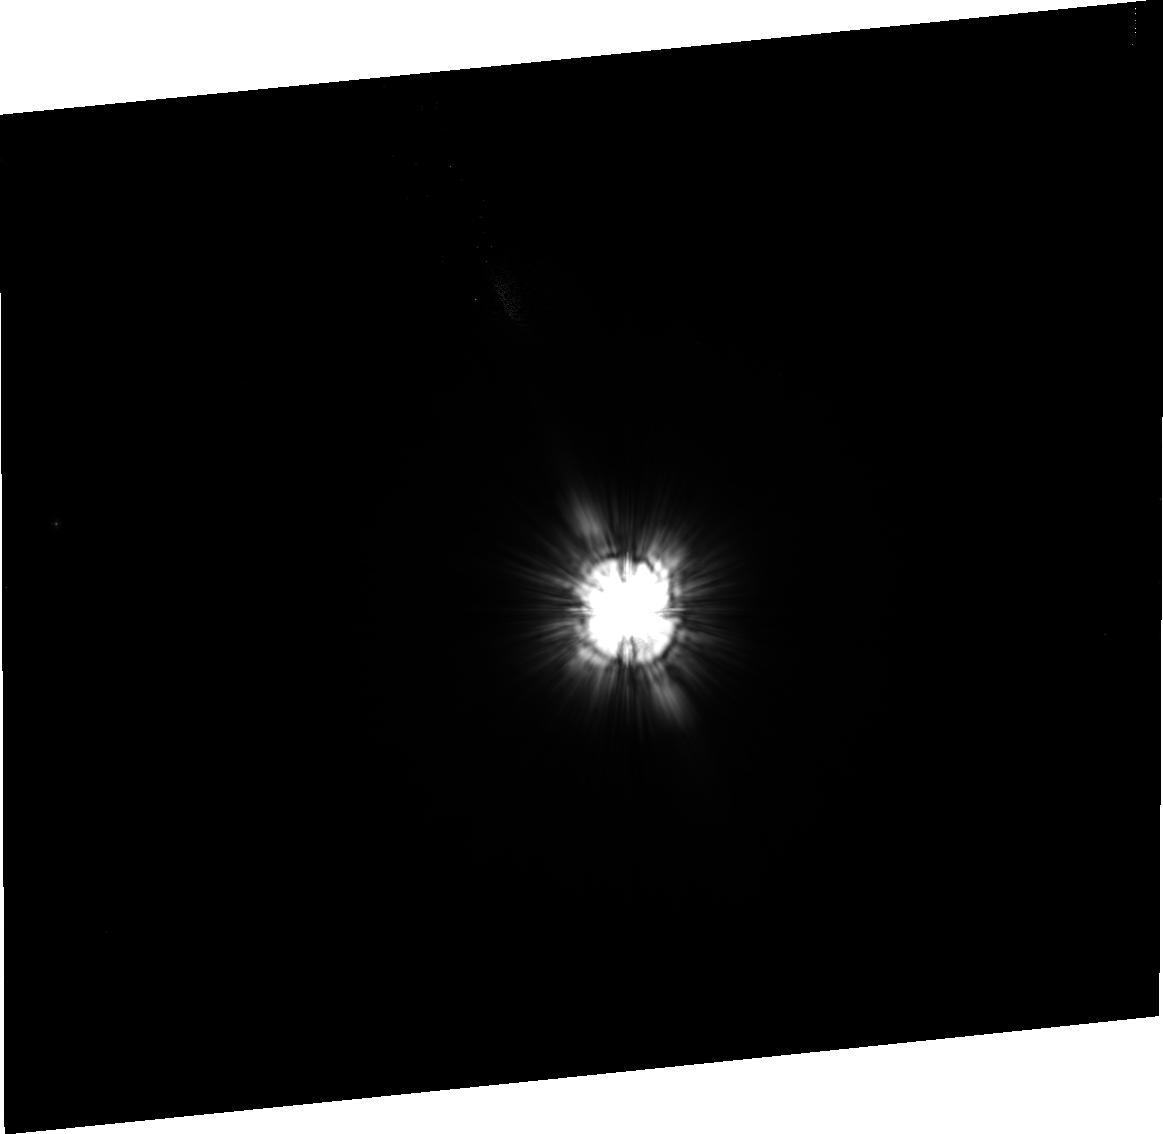
Target: HD129433
Instrument: ACS/HRC
Filter: F606W
Exposure: 7 min
Observation ID: j8cw13020

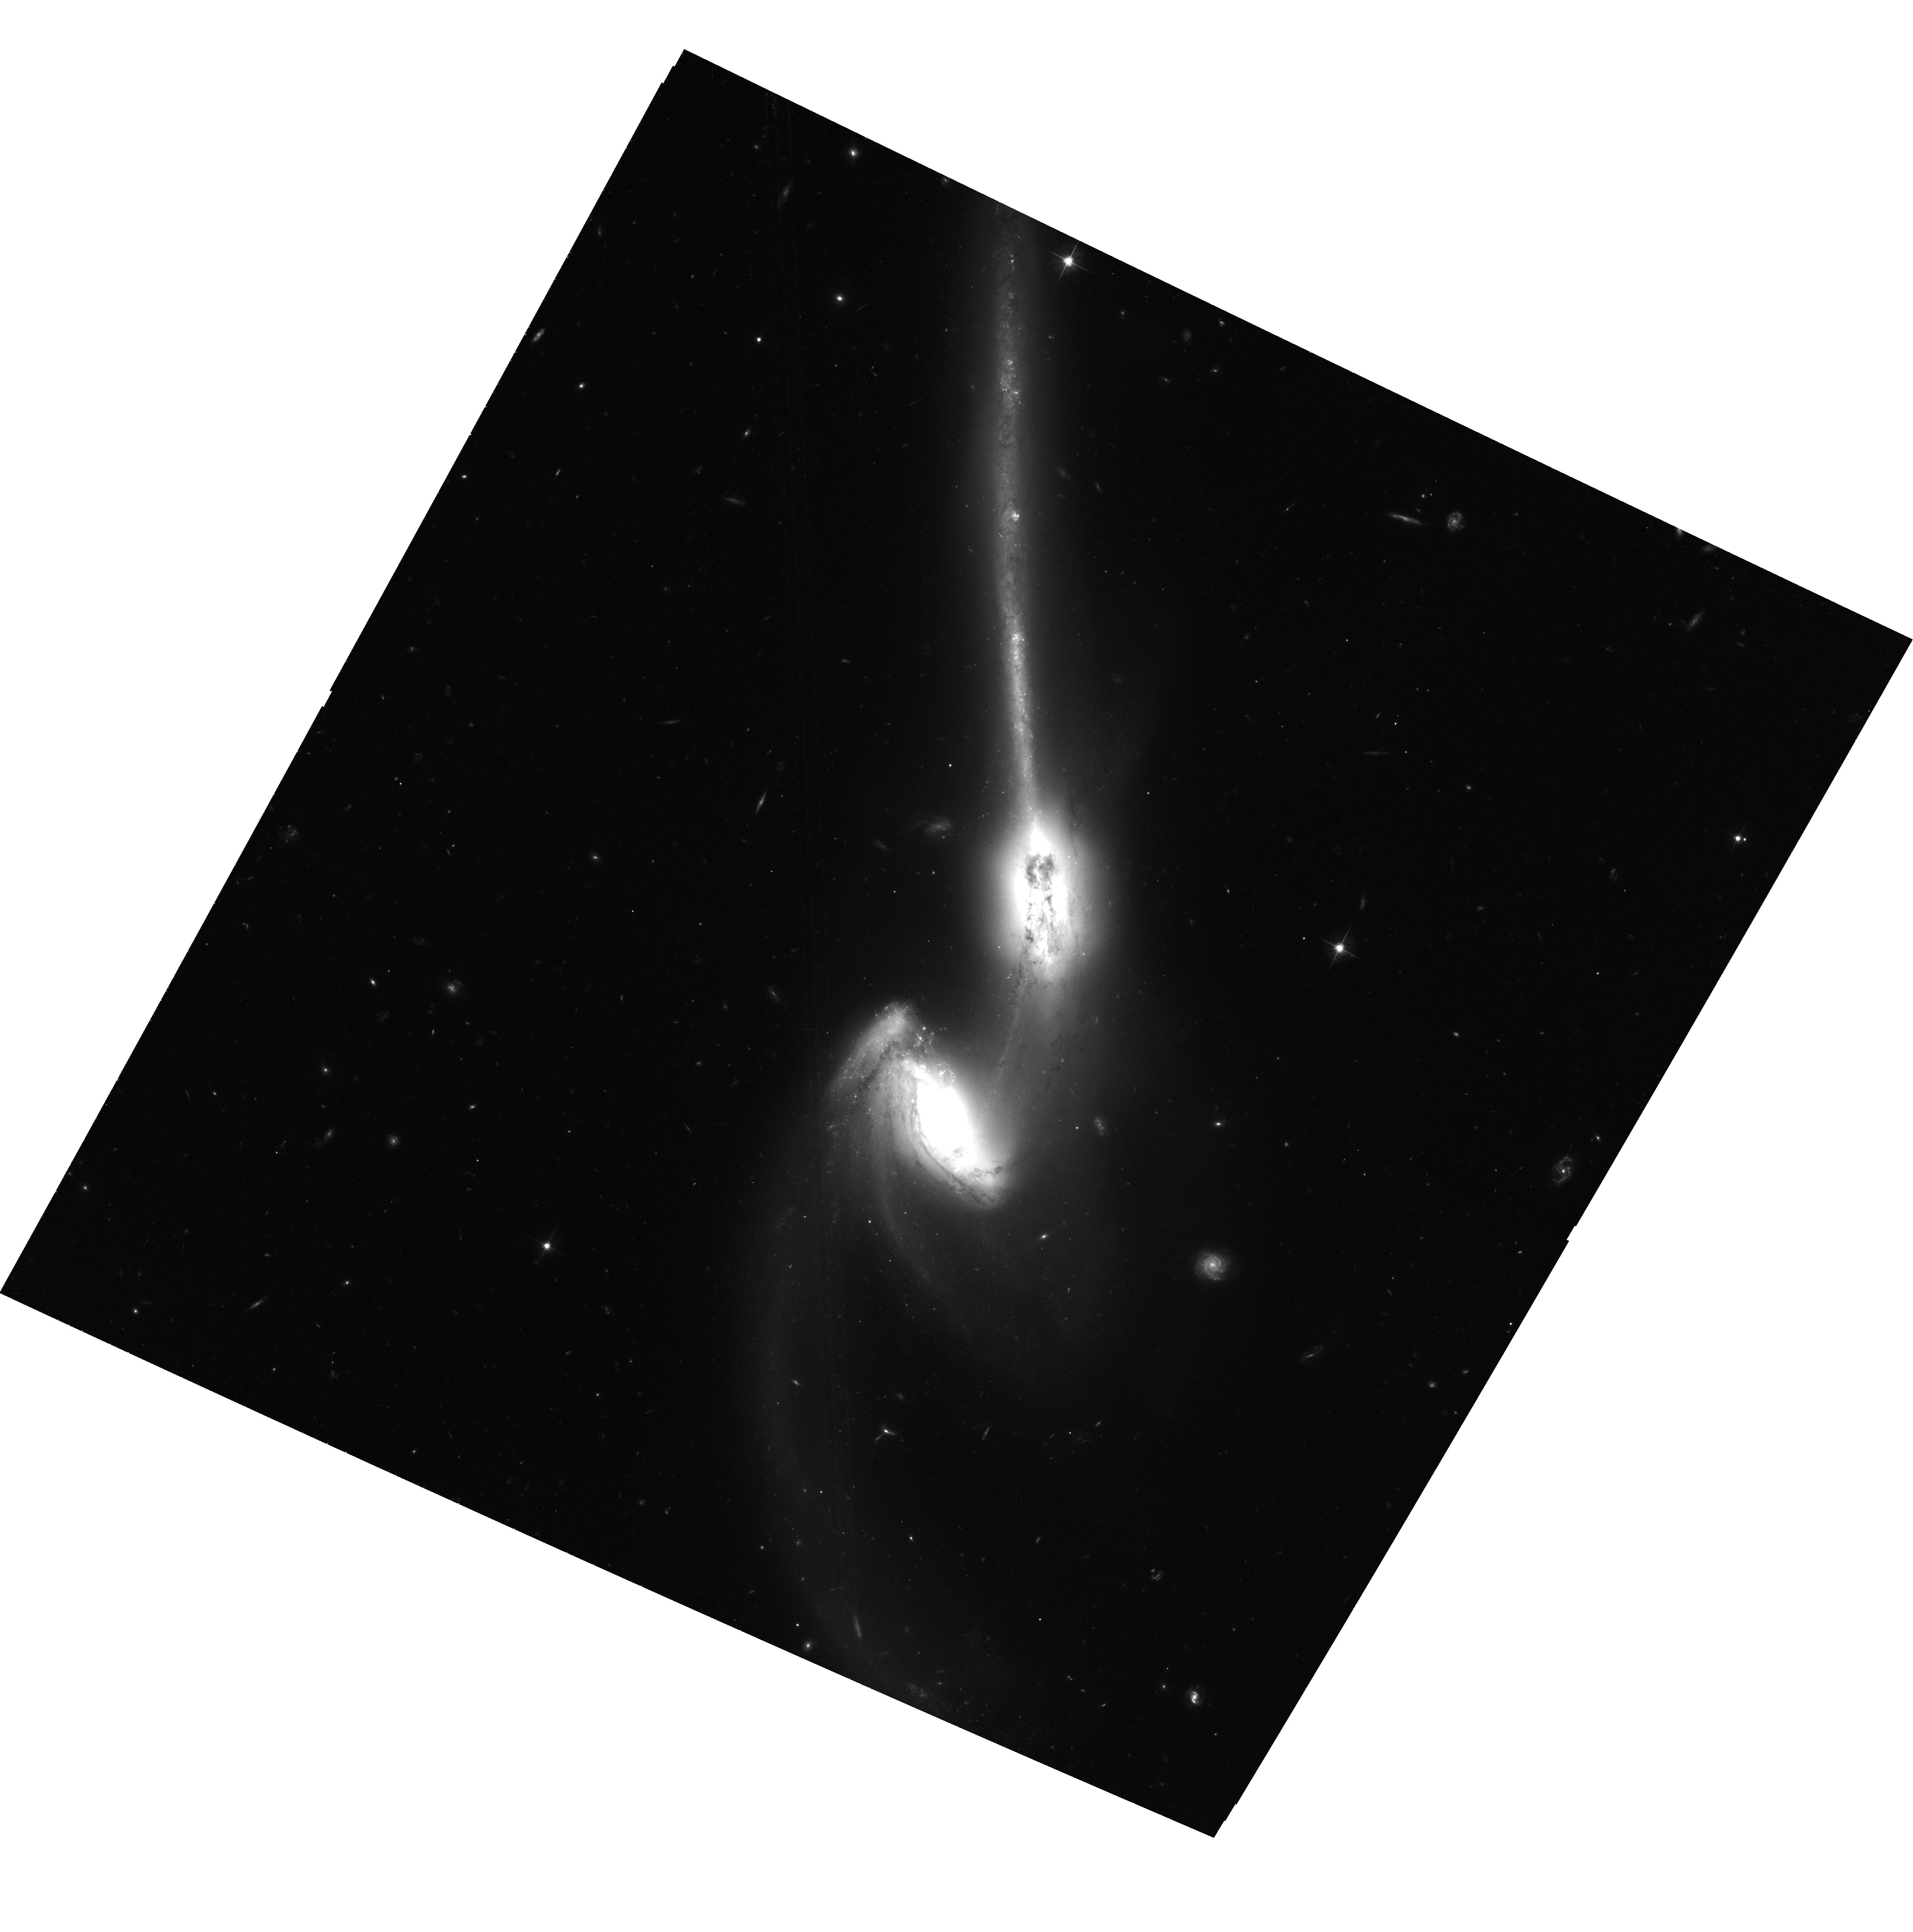
Target: NGC4676A
Instrument: ACS/WFC
Filter: F606W
Exposure: 1.2 h
Observation ID: hst_8992_52_acs_wfc_f606w_j8cw52

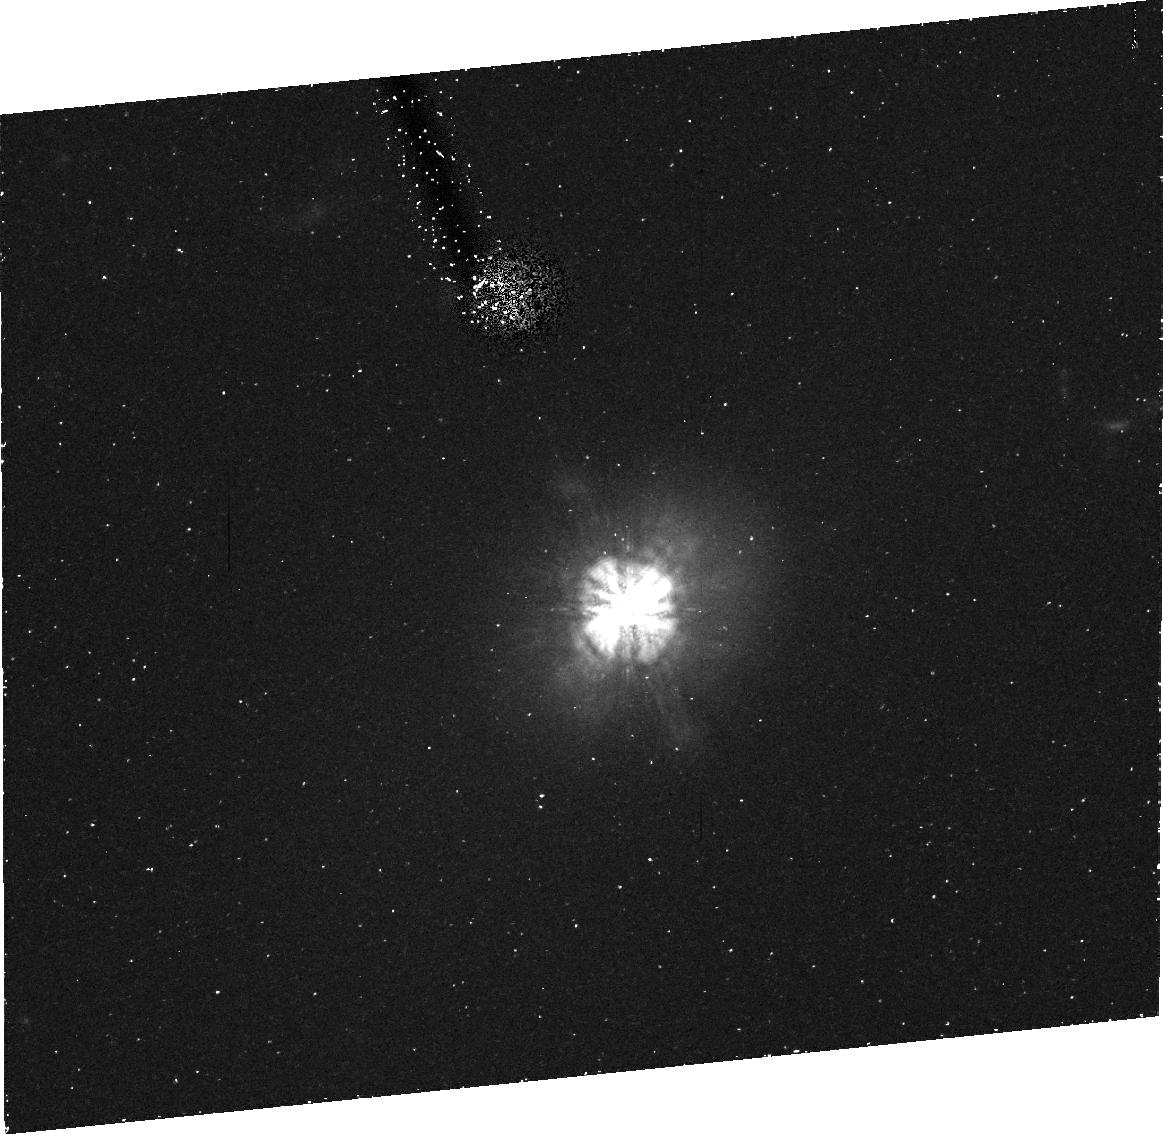
Target: 3C273
Instrument: ACS/HRC
Filter: F814W
Exposure: 43 min
Observation ID: j8cw09020

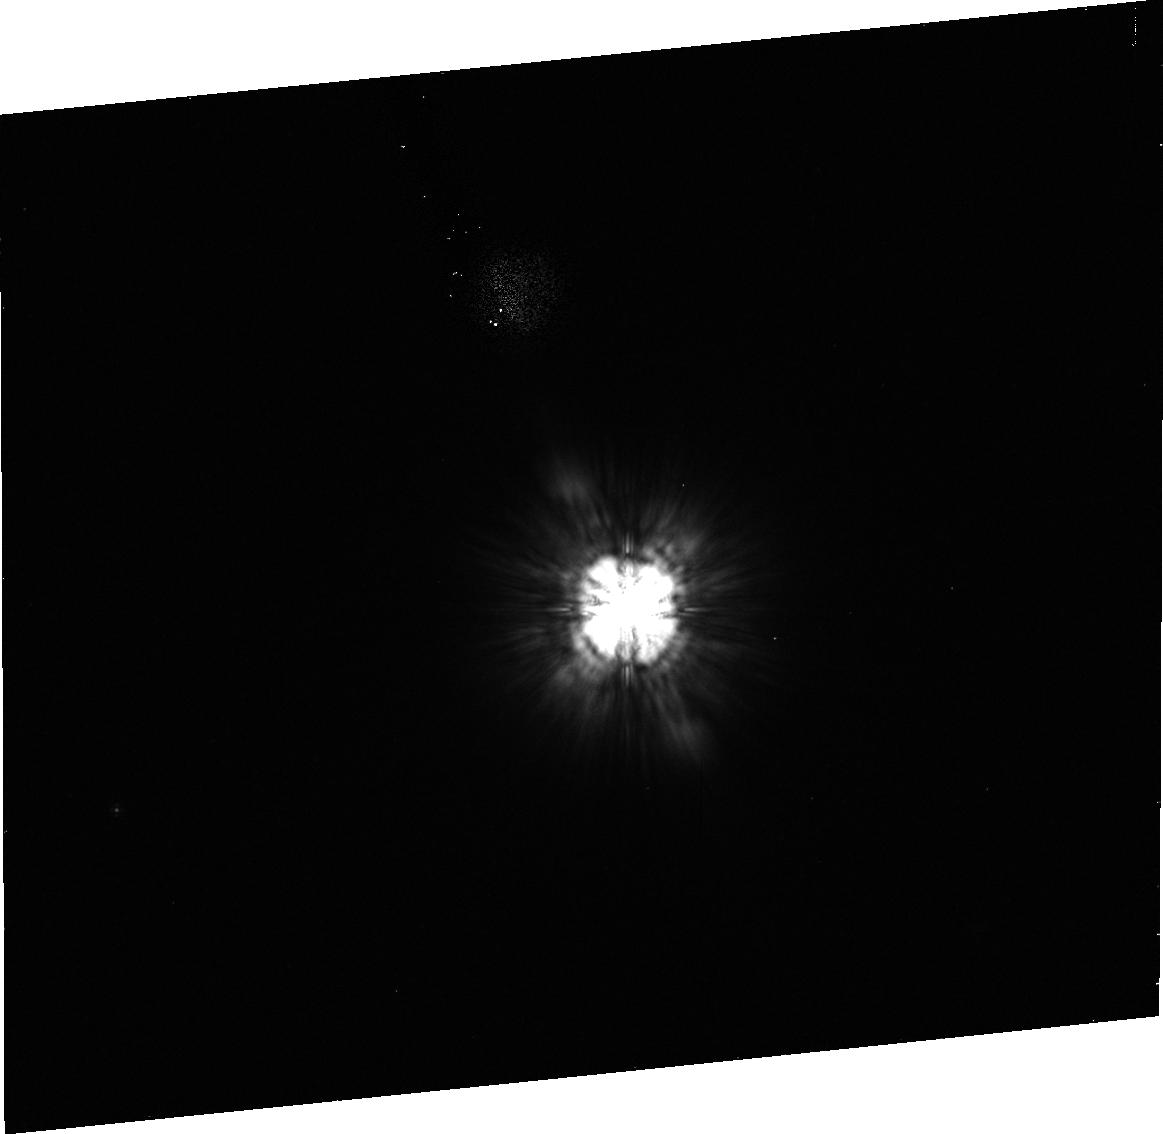
Target: HD-105281
Instrument: ACS/HRC
Filter: F814W
Exposure: 8 min
Observation ID: j8cw10010

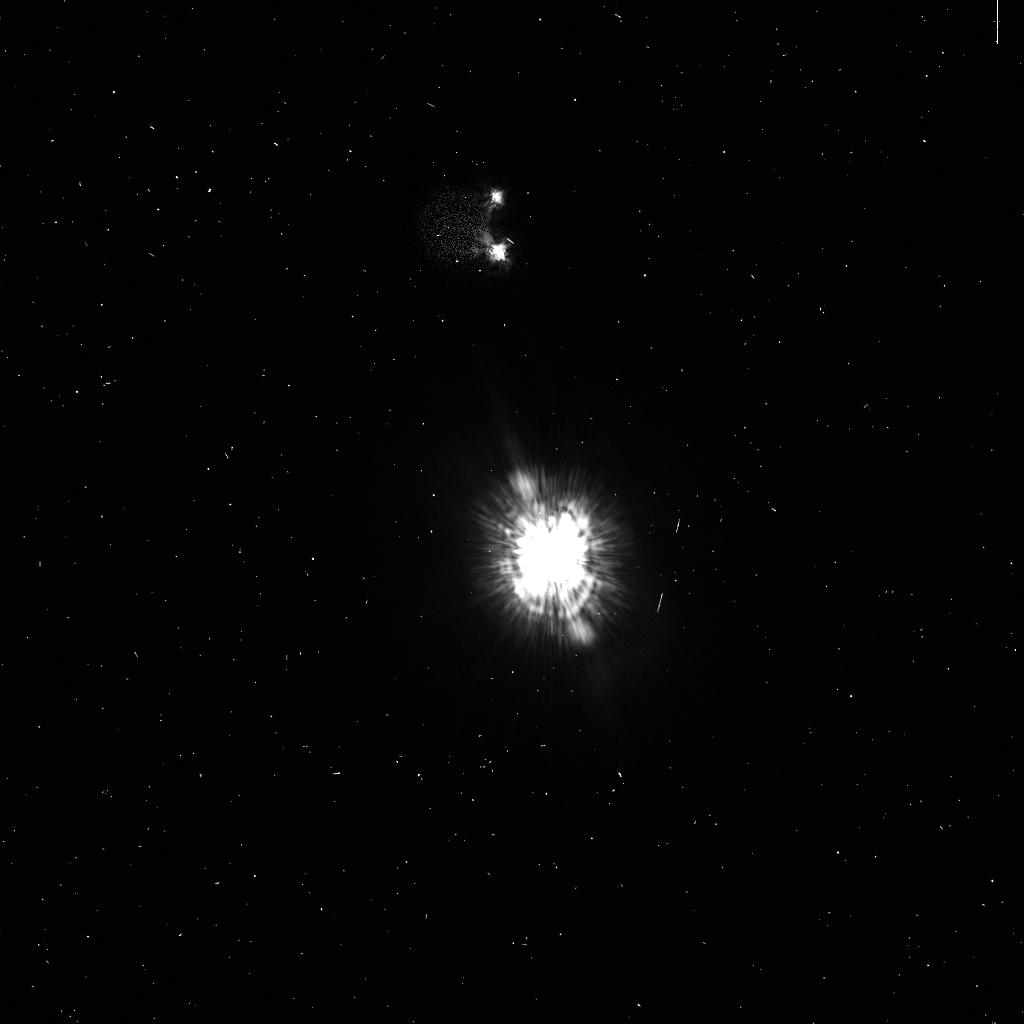
Target: HD141569
Instrument: ACS/HRC
Filter: F435W
Exposure: 2 min
Observation ID: j8cw12cjq

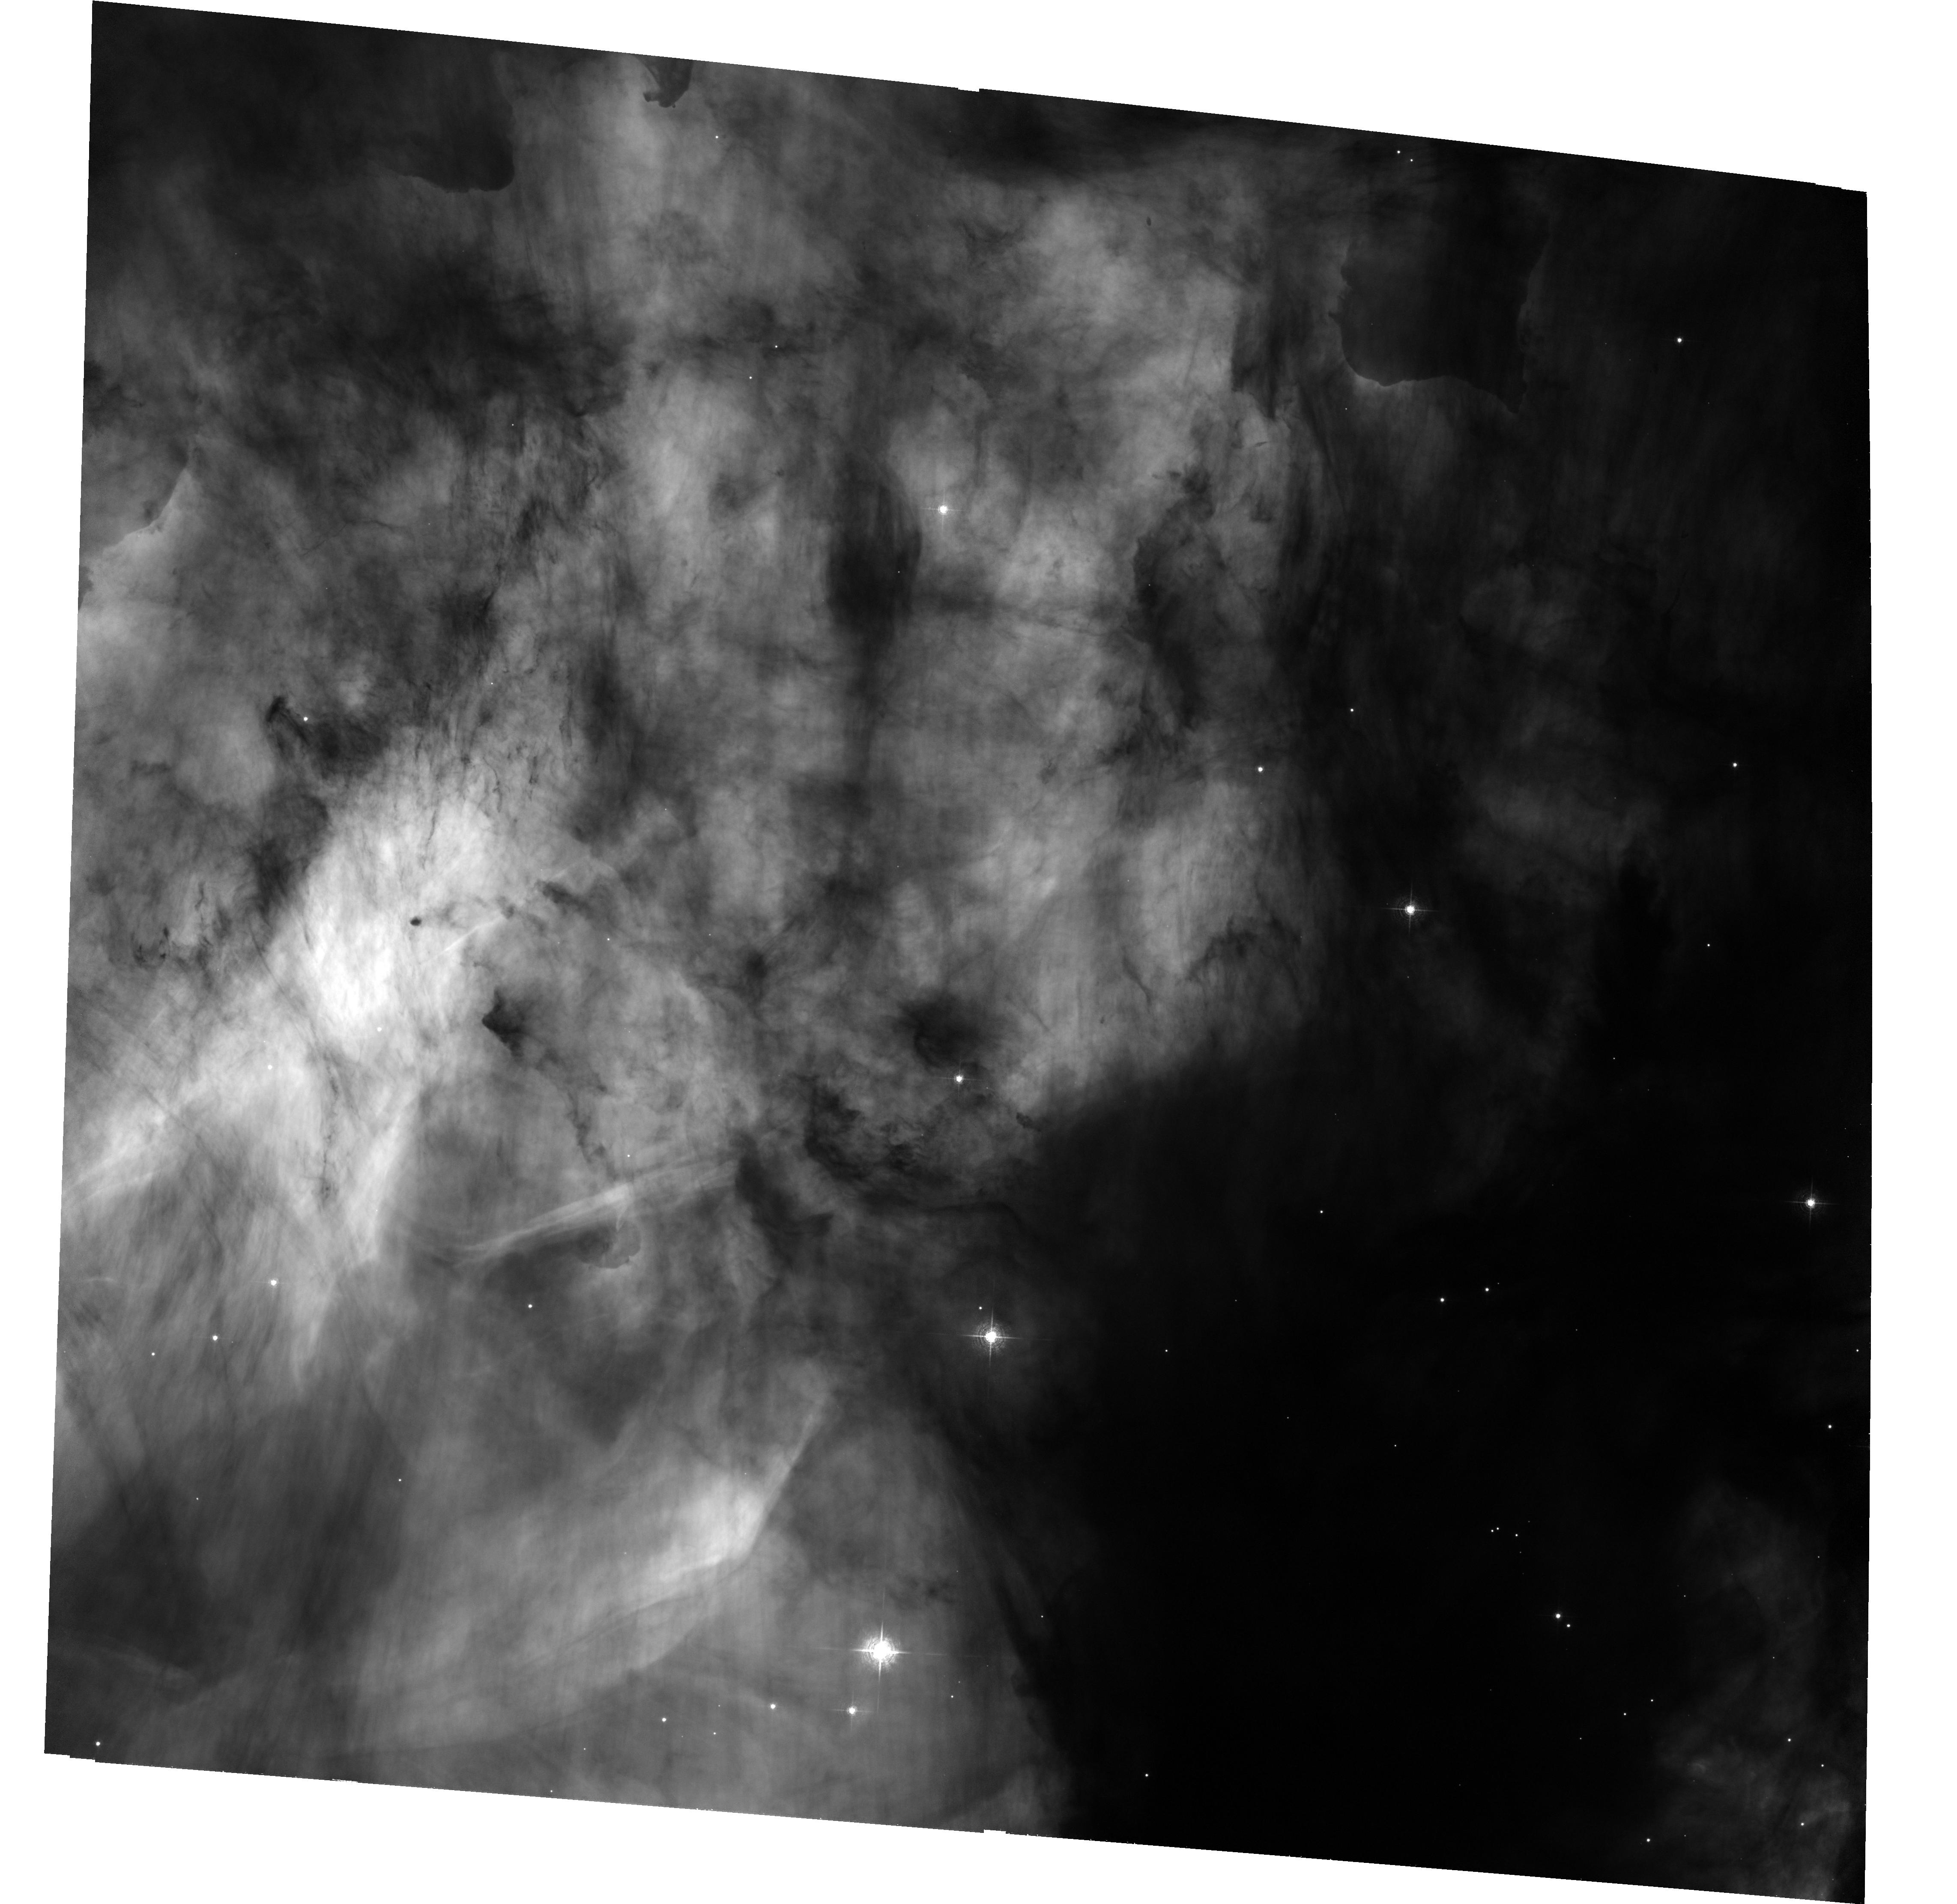
Target: NGC6618
Instrument: ACS/WFC
Filter: F502N
Exposure: 38 min
Observation ID: hst_8992_07_acs_wfc_f502n_j8cw07

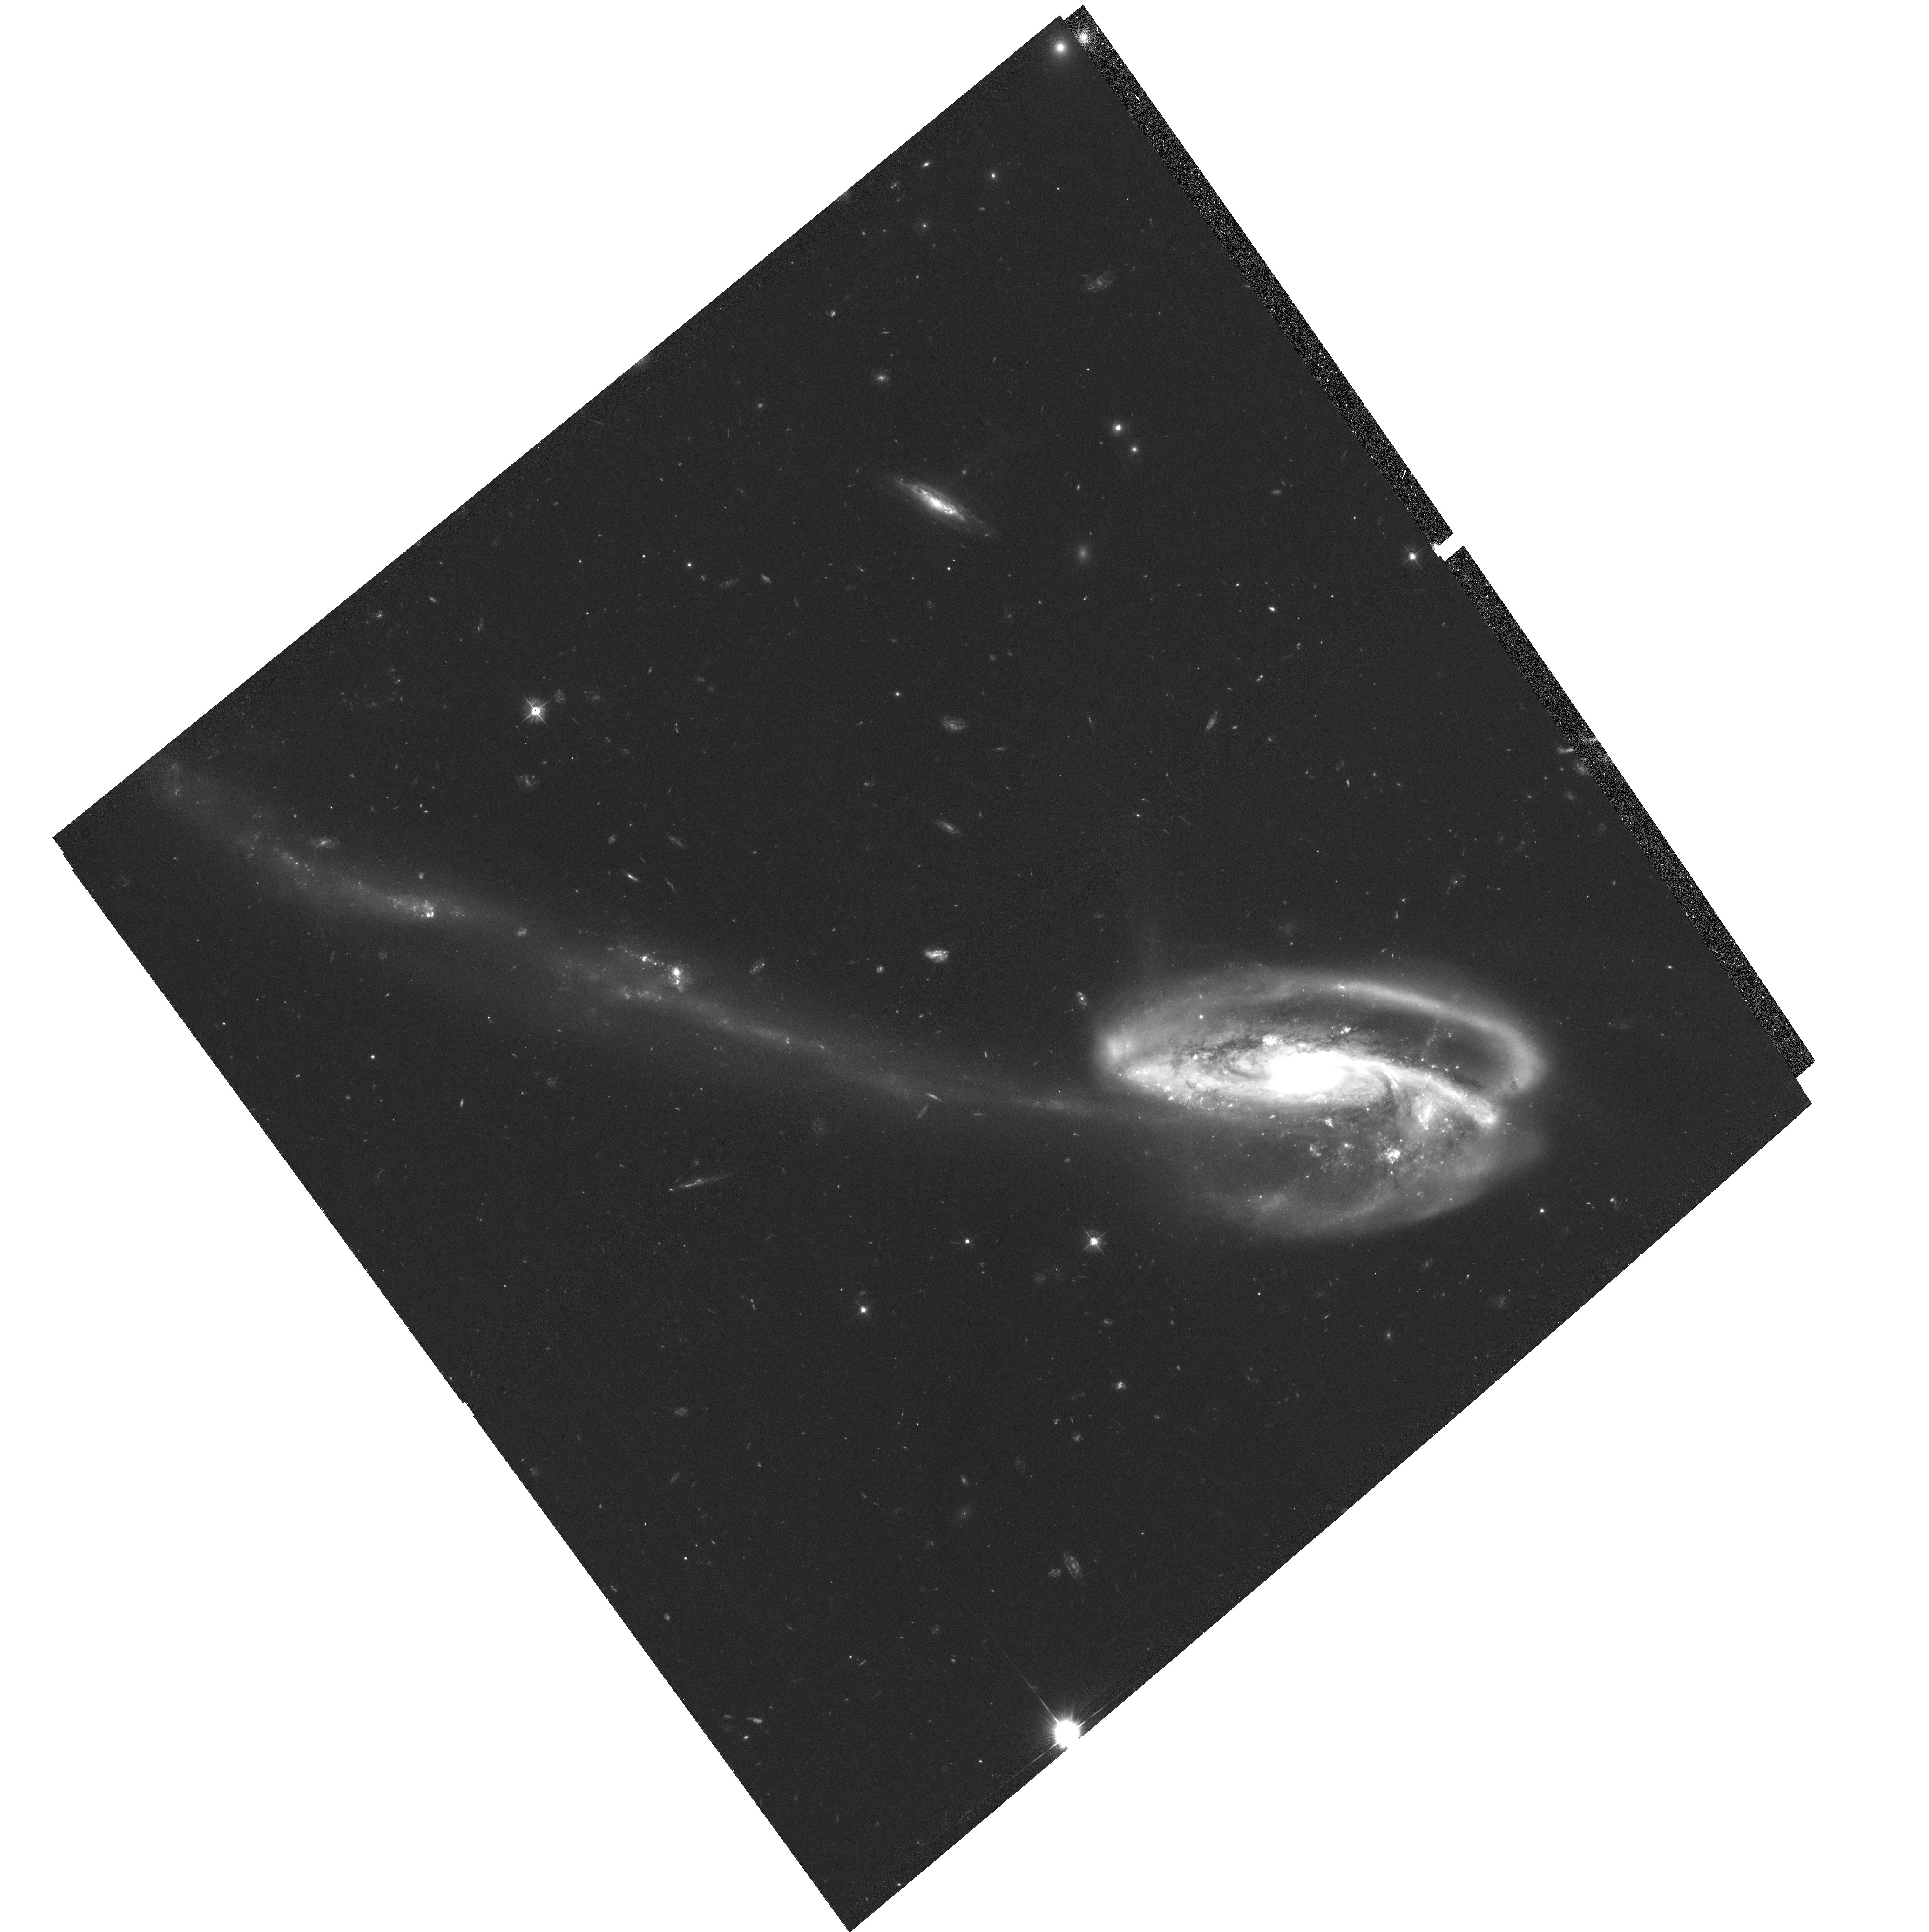
Target: UGC10214A
Instrument: ACS/WFC
Filter: F475W
Exposure: 1.9 h
Observation ID: hst_8992_53_acs_wfc_f475w_j8cw53

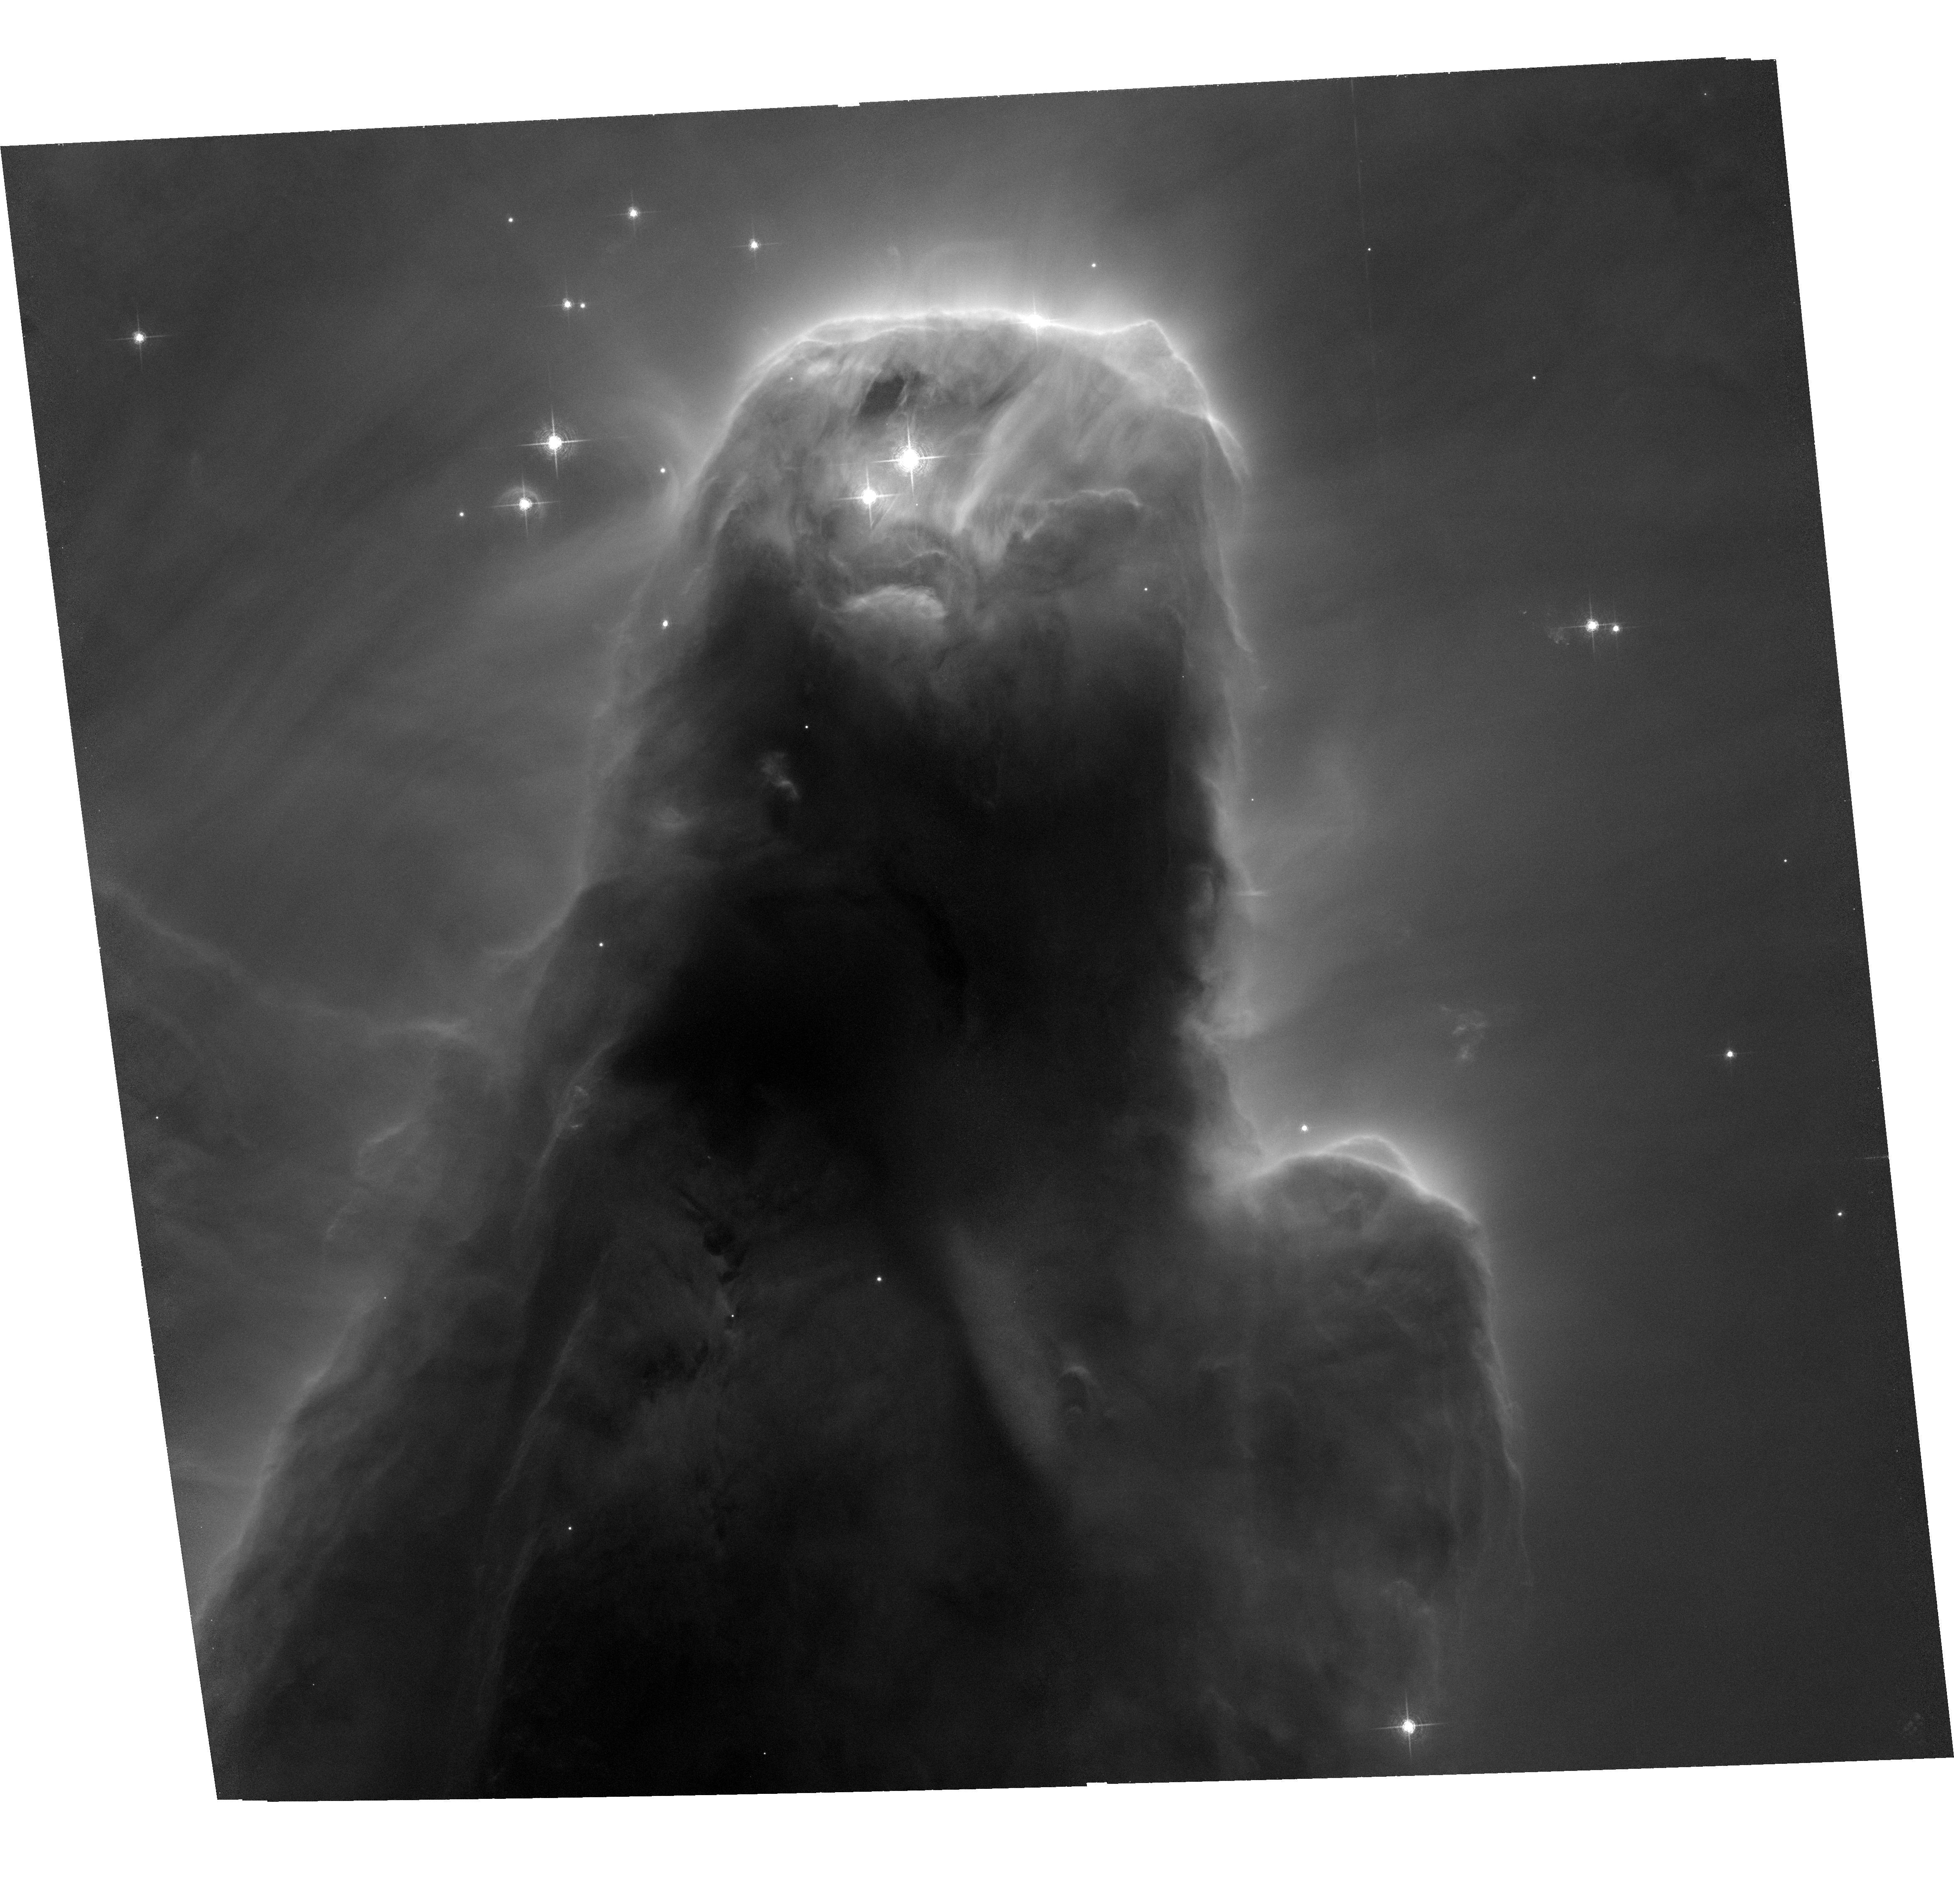
Target: CONE-NEBULA
Instrument: ACS/WFC
Filter: F658N
Exposure: 1.3 h
Observation ID: hst_8992_06_acs_wfc_f658n_j8cw06

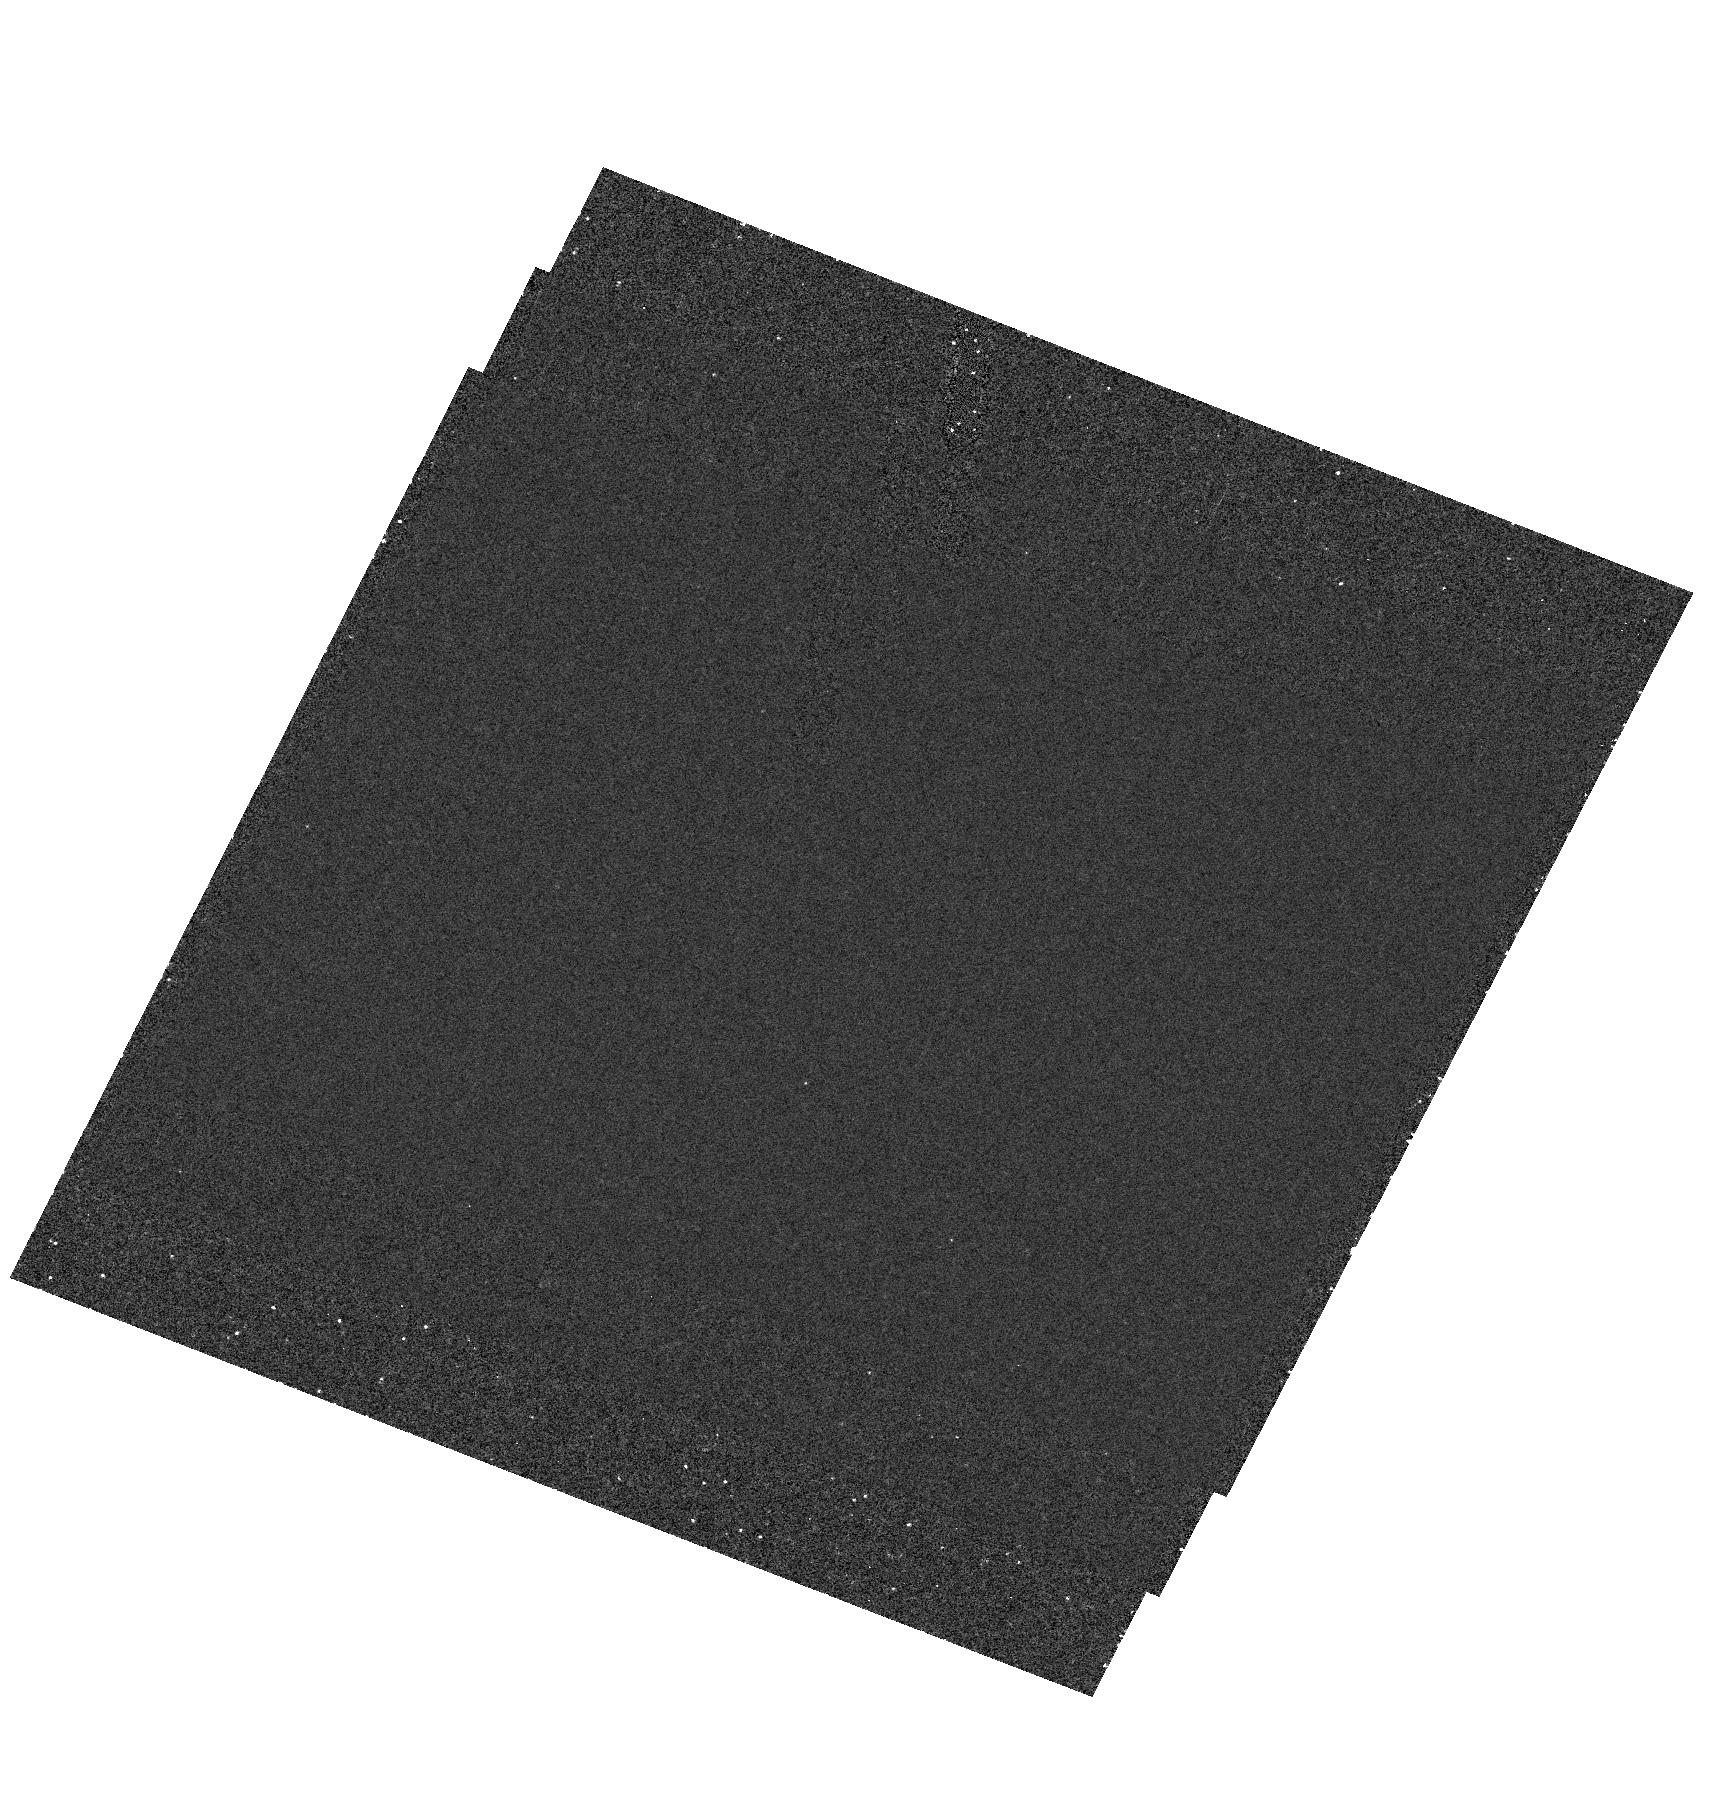
Target: field at RA 191.547°, Dec 30.725°
Instrument: ACS/HRC
Filter: F250W
Exposure: 57 min
Observation ID: hst_8992_52_acs_hrc_f250w_j8cw52

SMOV3b ACS Early Release Observations (PI: Ford, Holland)

Early release observations (ERO) will be made with ACS, employing a variety of instruments to demonstrate the new capabilities of ACS. The observations will include: 1) WFC observations of peculiar galaxies NGC 4676 (The Mice) and UGC 10214. This will be used to study young stellar clusters formed through the process of galaxy interaction. Any dark companion to UGC 10214 will also be searched for in sensitive ACS/WFC observations. 2) Emission line and continuum imaging of the Cone Nebula and M 17 with WFC to demonstrate the improved sensitivity and angular resolution of ACS. 3) Coronographic imaging of HD 141569, a main sequence star with circumstellar disk. 4) Coronagraphic imaging with the HRC of the nearby quasar 3C 273 to investigate the physical properties of the host galaxy and environments.